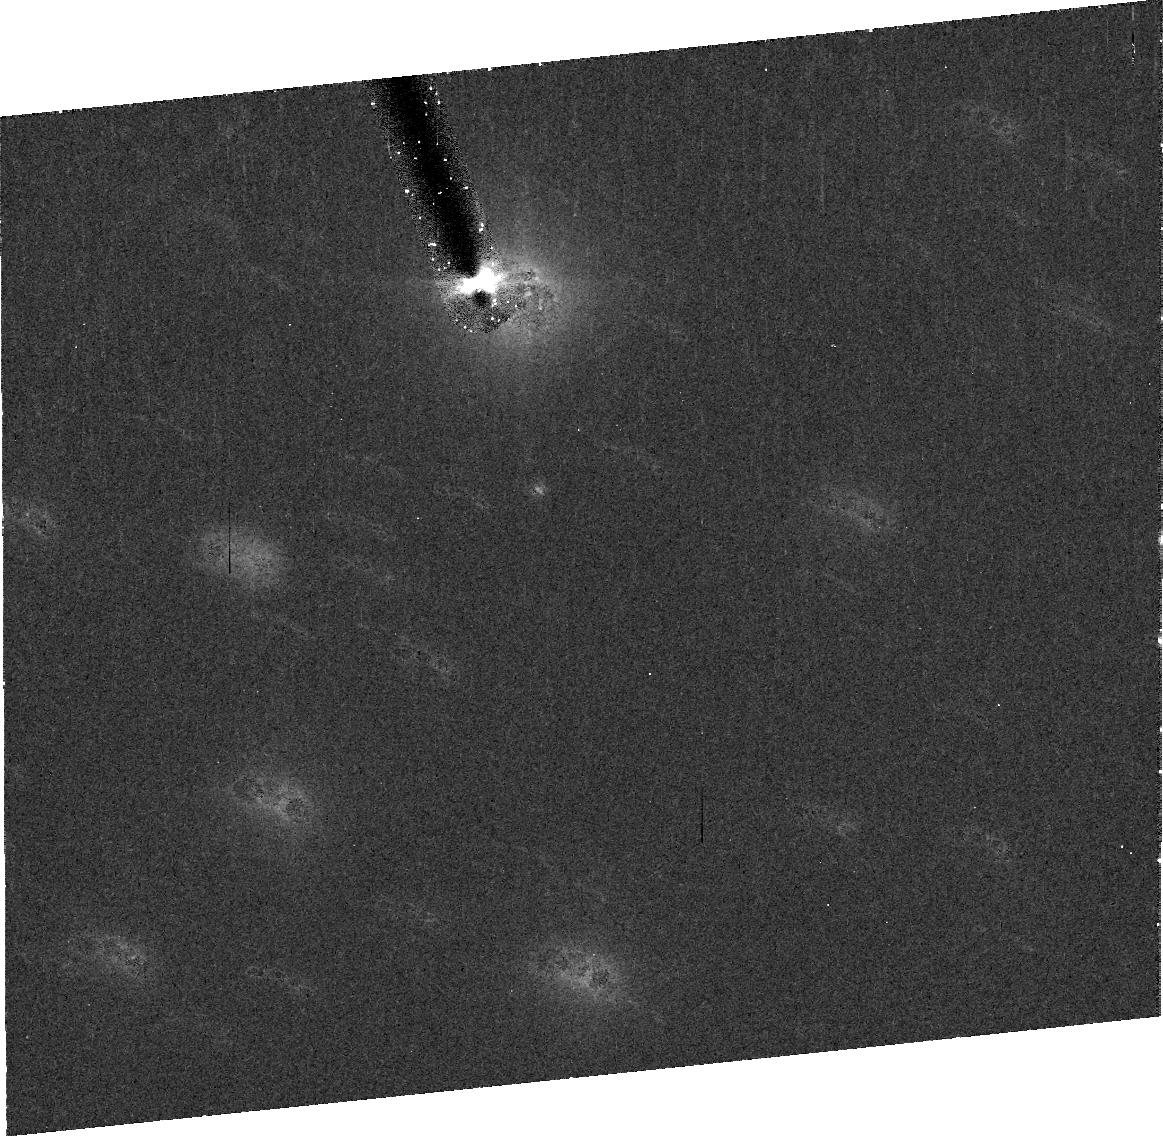
Target: 03LD9. Instrument: ACS/HRC. Filter: CLEAR1S. Exposure: 20 min. Observation ID: j9fwb0010

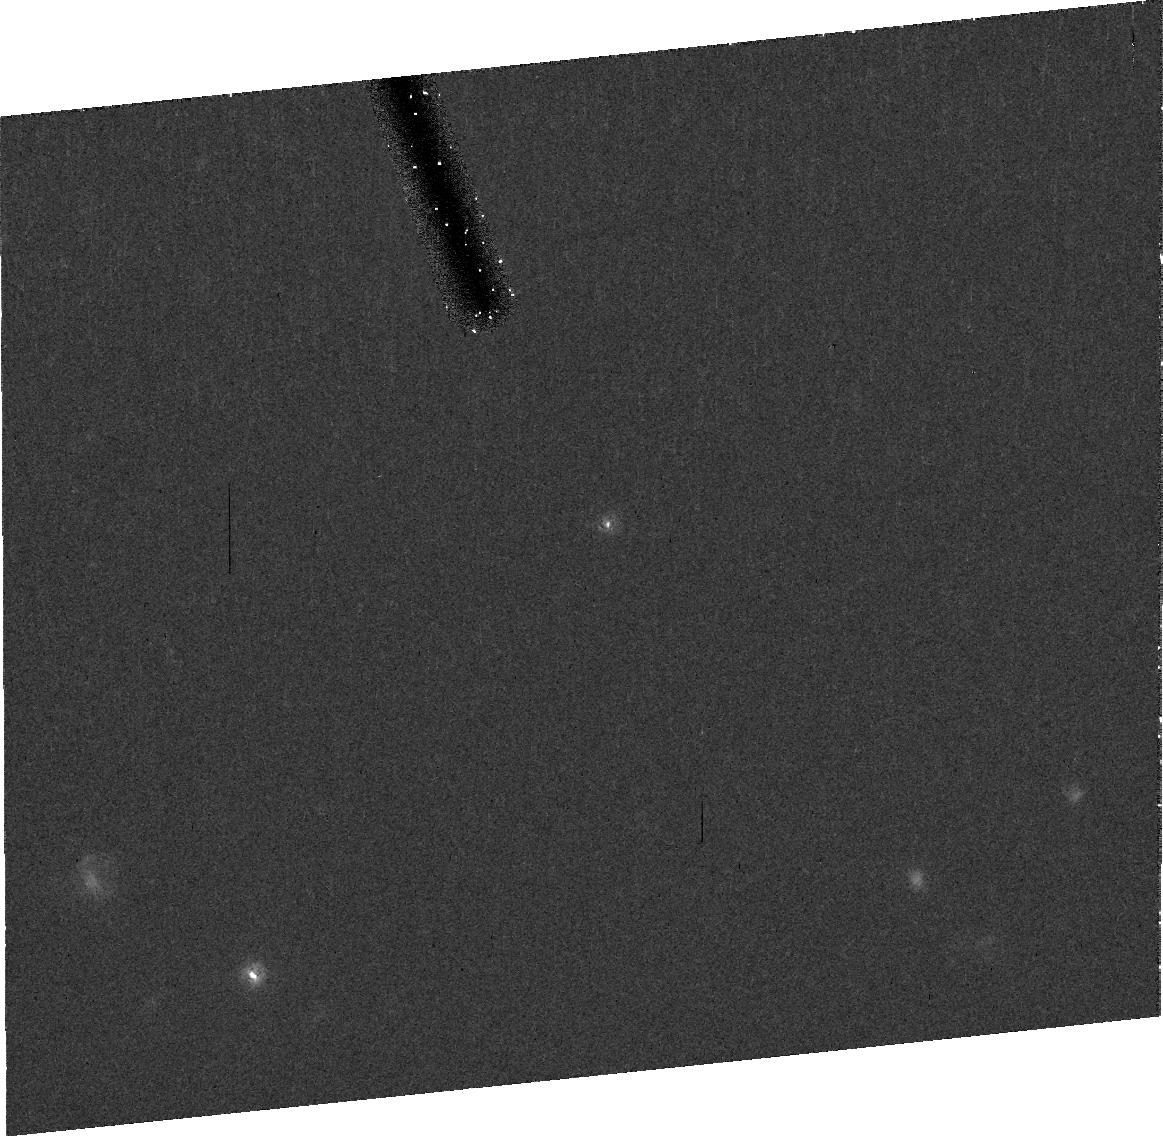
Target: 01QF298. Instrument: ACS/HRC. Filter: CLEAR1S. Exposure: 20 min. Observation ID: j9fwa7010

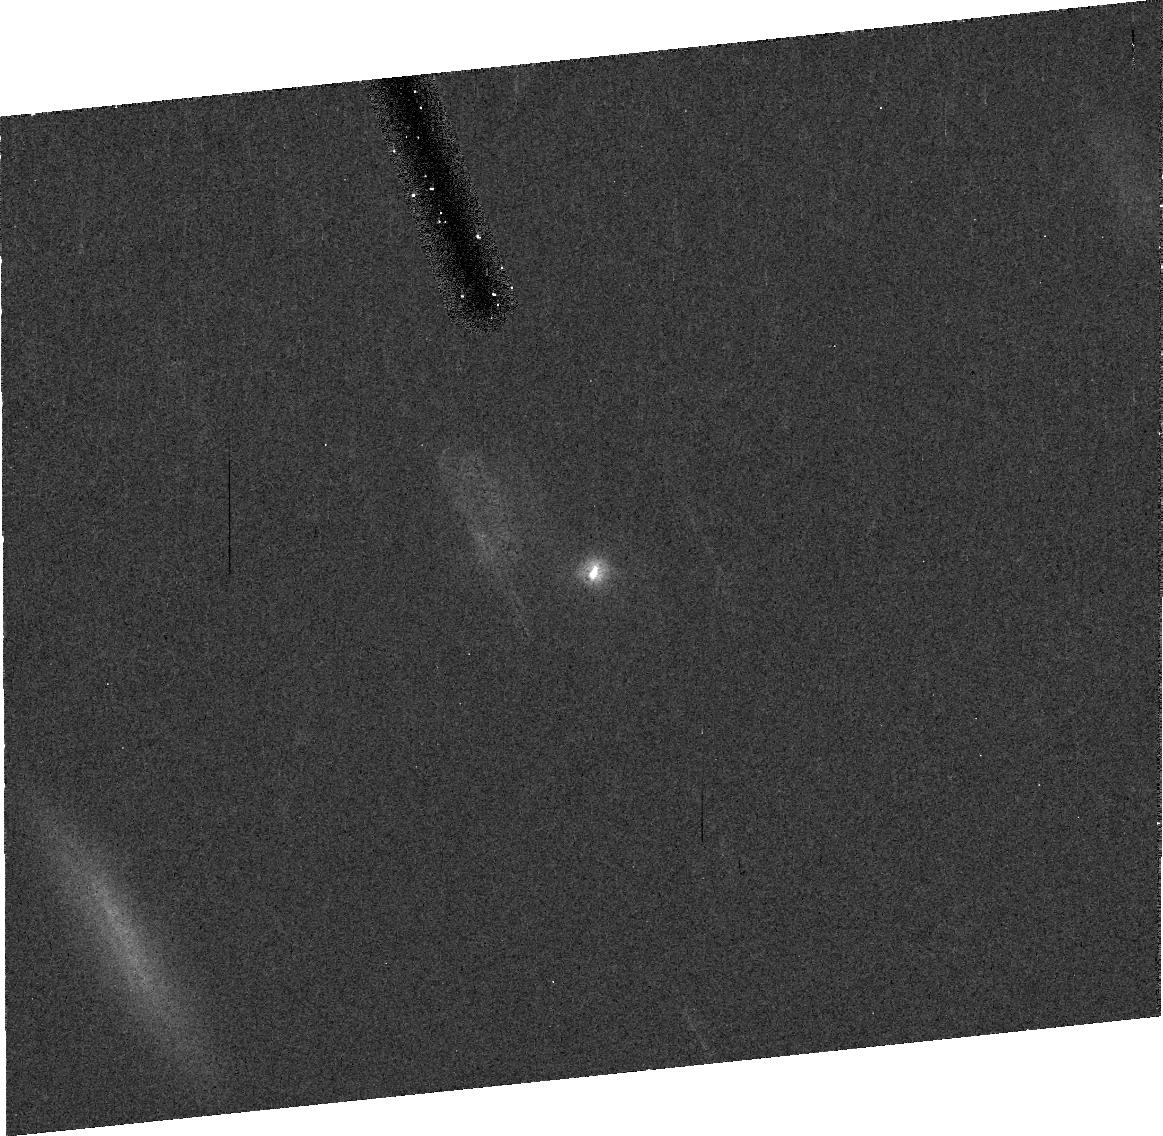
Target: 42355. Instrument: ACS/HRC. Filter: CLEAR1S. Exposure: 20 min. Observation ID: j9fwd5010

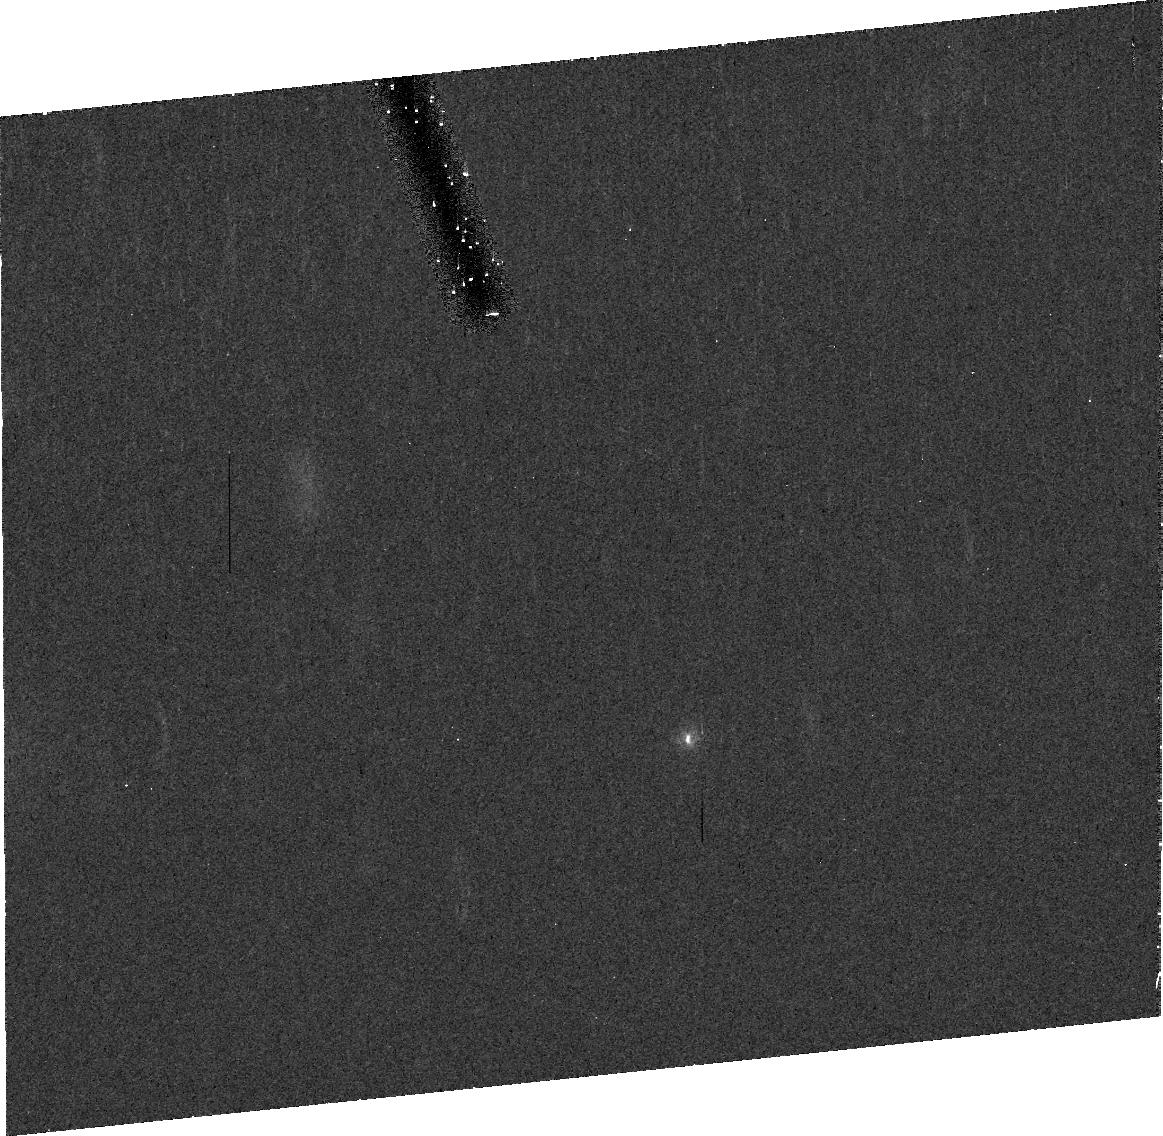
Target: 02KW14. Instrument: ACS/HRC. Filter: CLEAR1S. Exposure: 20 min. Observation ID: j9fwg5010

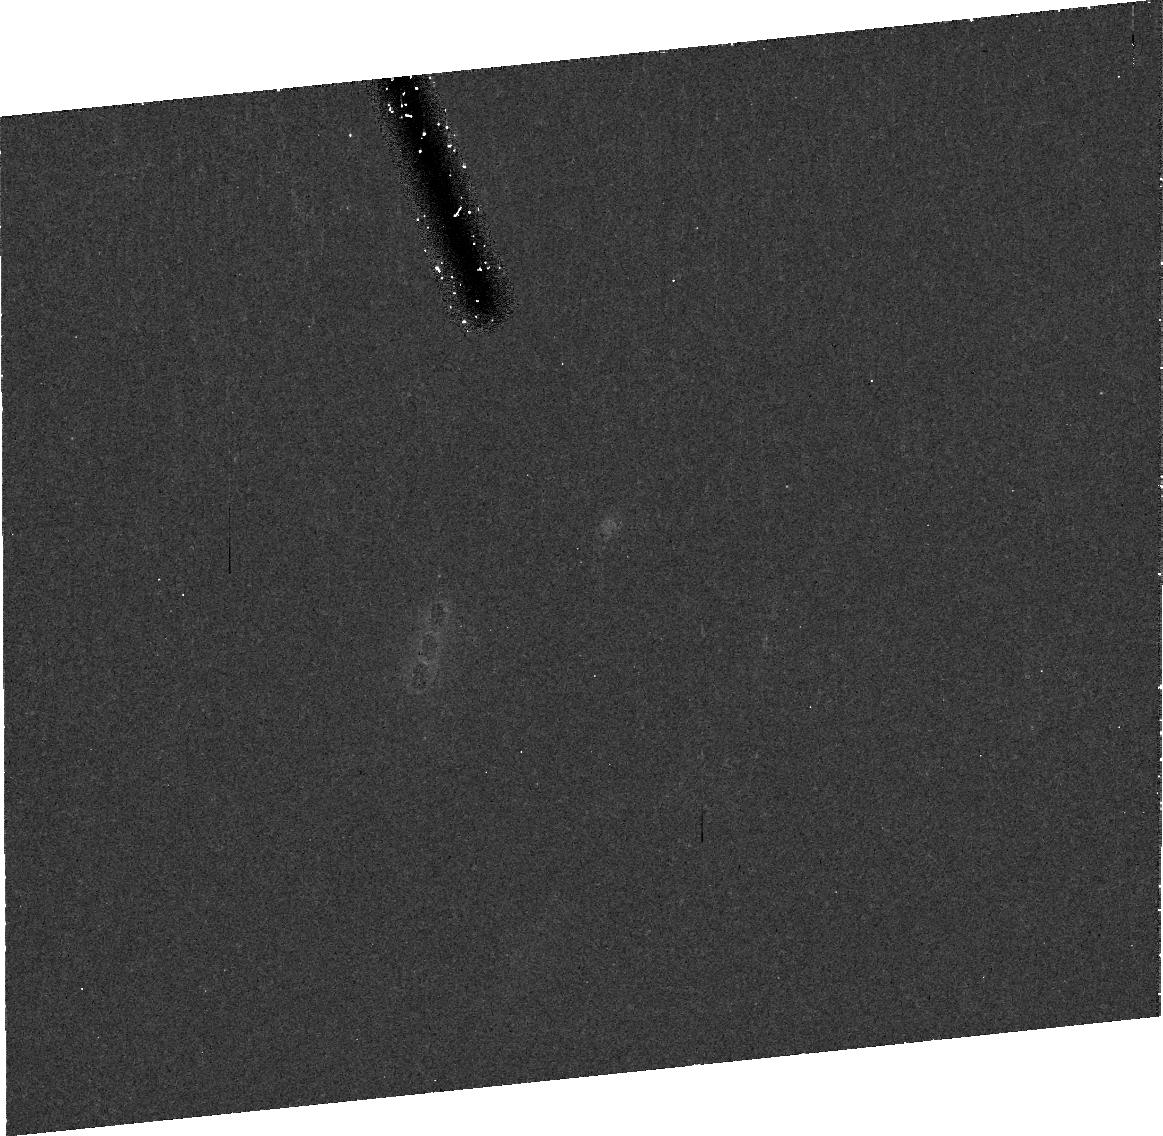
Target: 00WK183. Instrument: ACS/HRC. Filter: CLEAR1S. Exposure: 25 min. Observation ID: j9fw59010

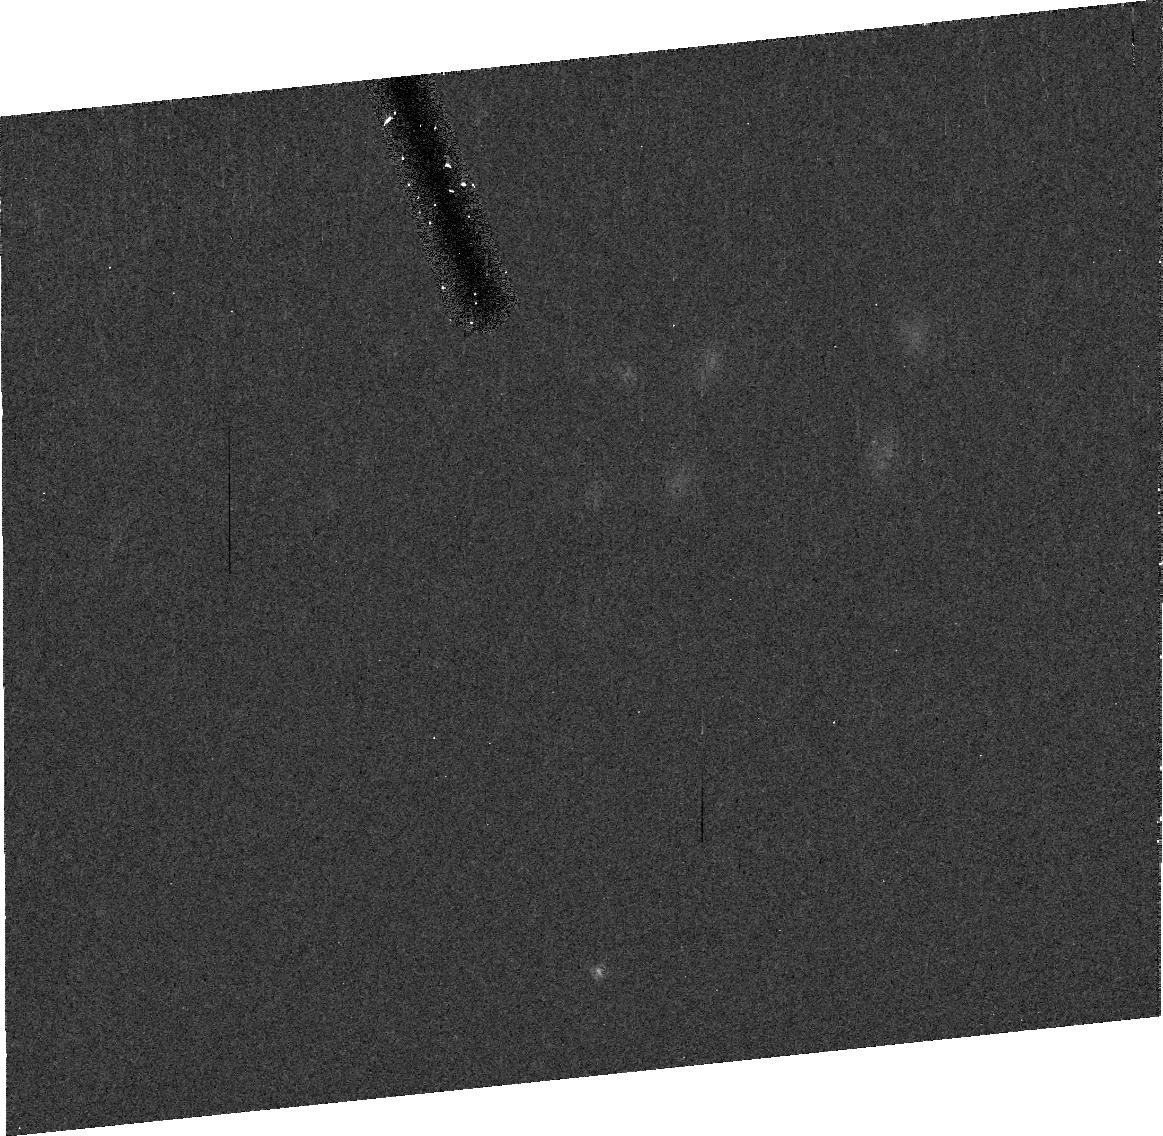
Target: 02CX154. Instrument: ACS/HRC. Filter: CLEAR1S. Exposure: 20 min. Observation ID: j9fwd8010

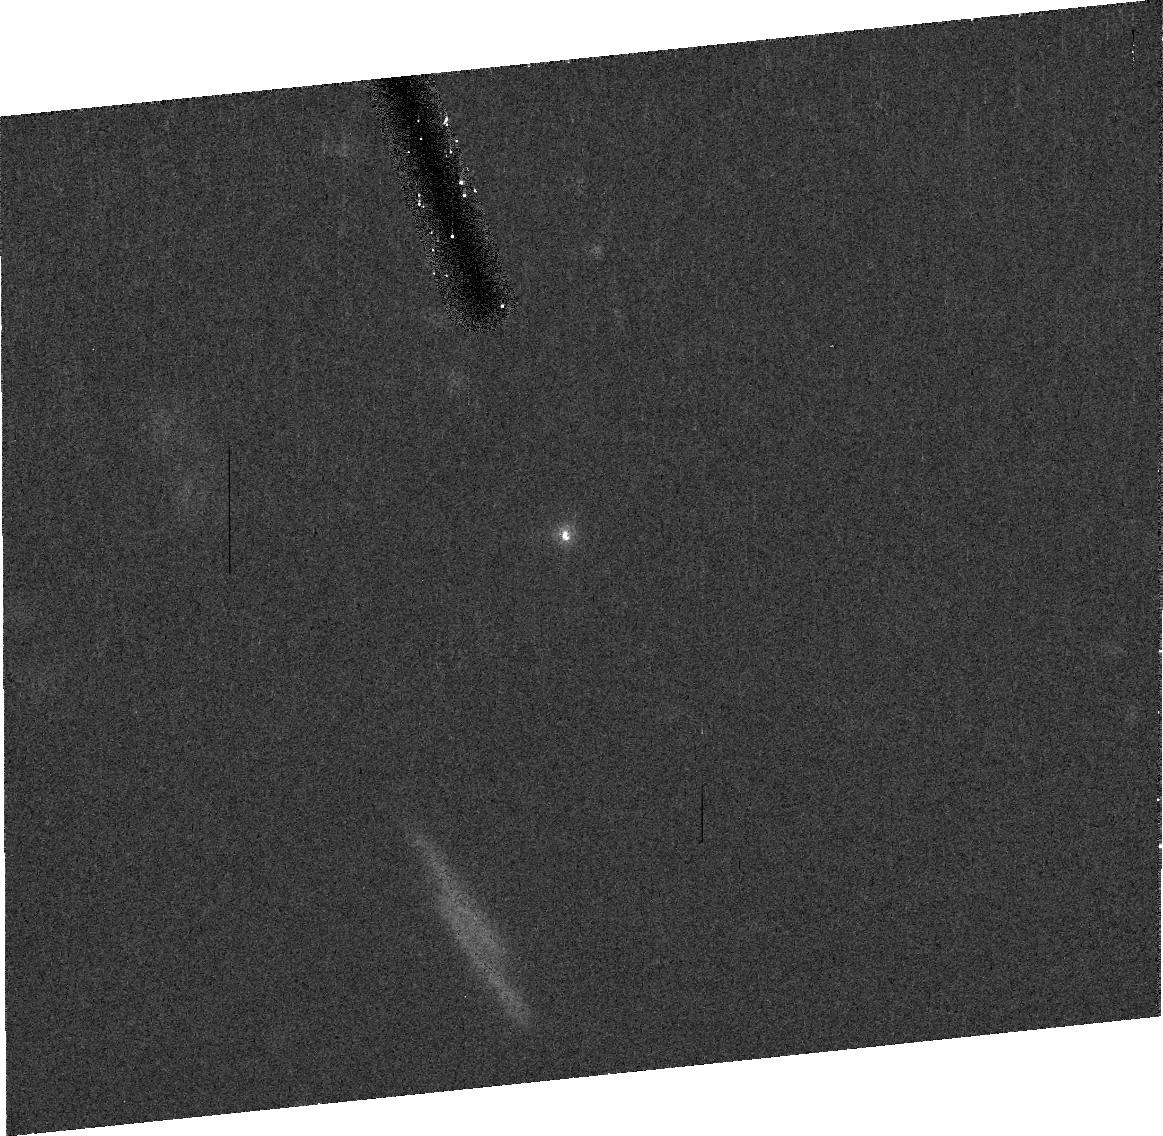
Target: 44594. Instrument: ACS/HRC. Filter: CLEAR1S. Exposure: 20 min. Observation ID: j9fw32010

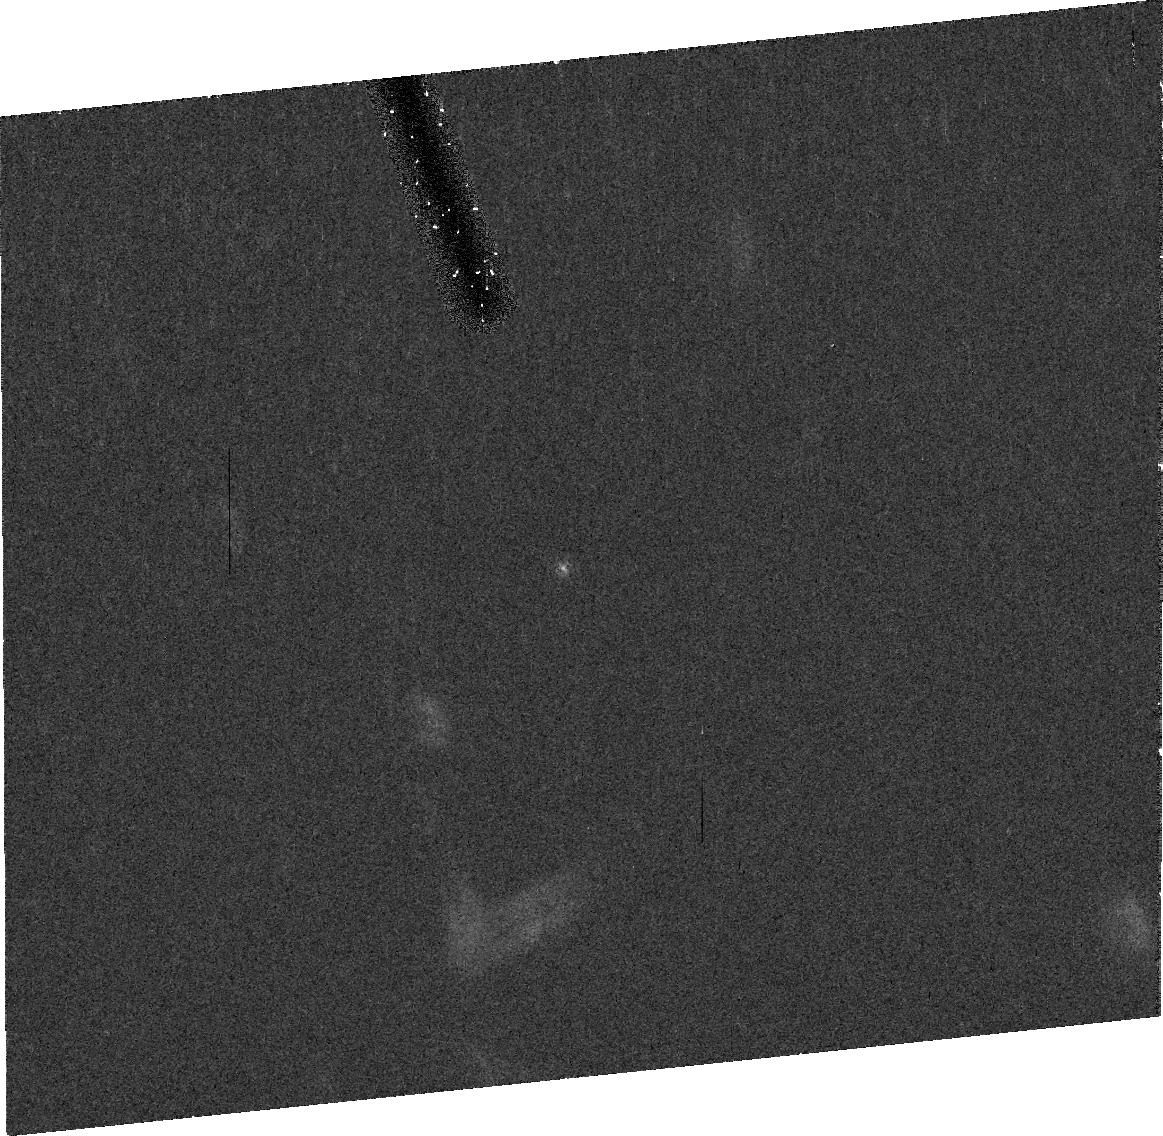
Target: 01FL185. Instrument: ACS/HRC. Filter: CLEAR1S. Exposure: 20 min. Observation ID: j9fw69010

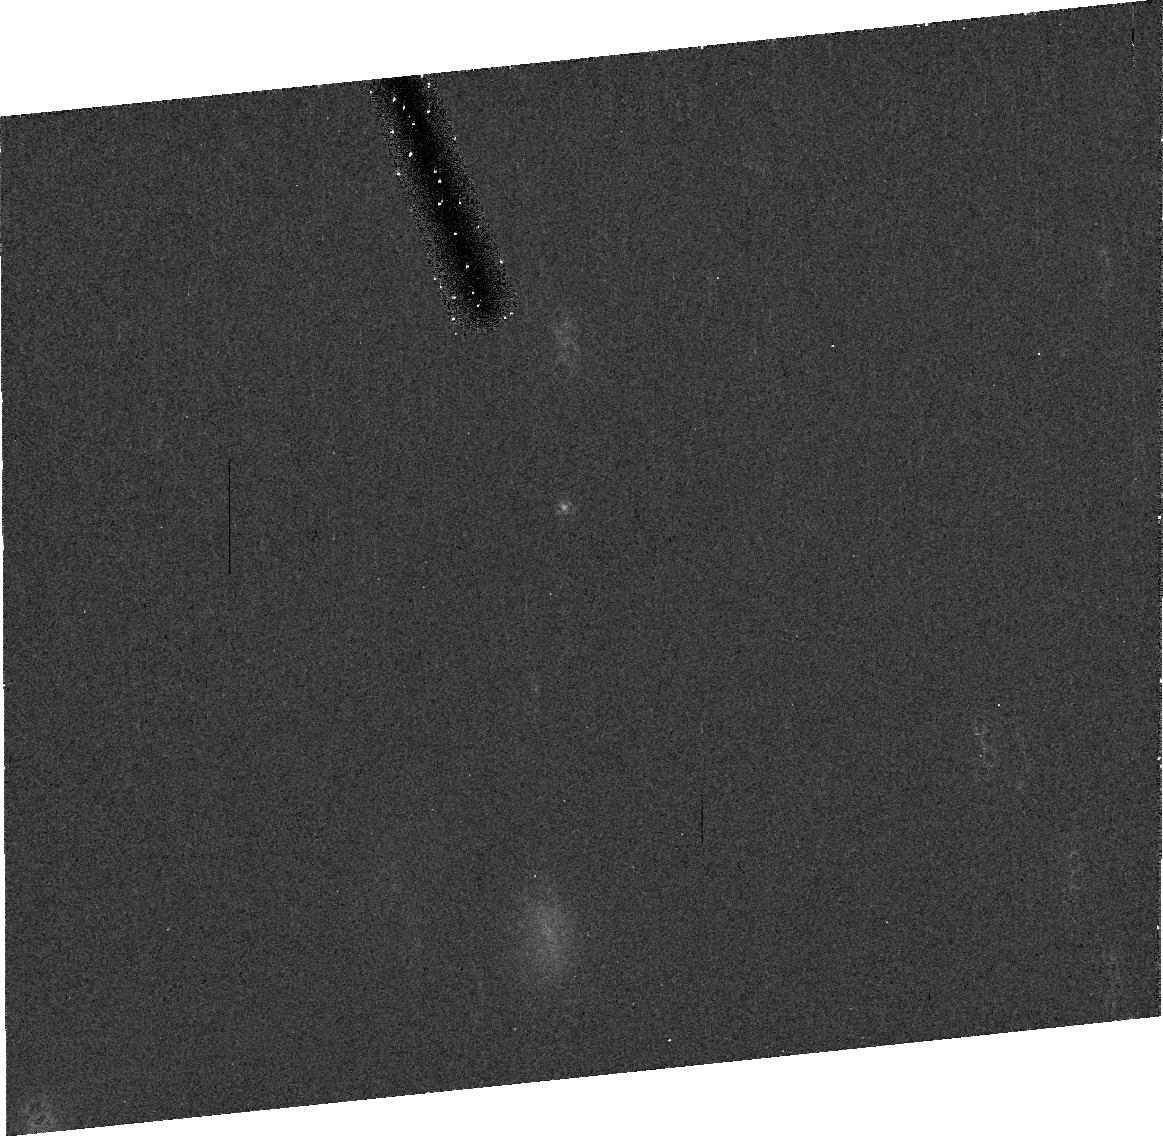
Target: 01KN77. Instrument: ACS/HRC. Filter: CLEAR1S. Exposure: 20 min. Observation ID: j9fw94010

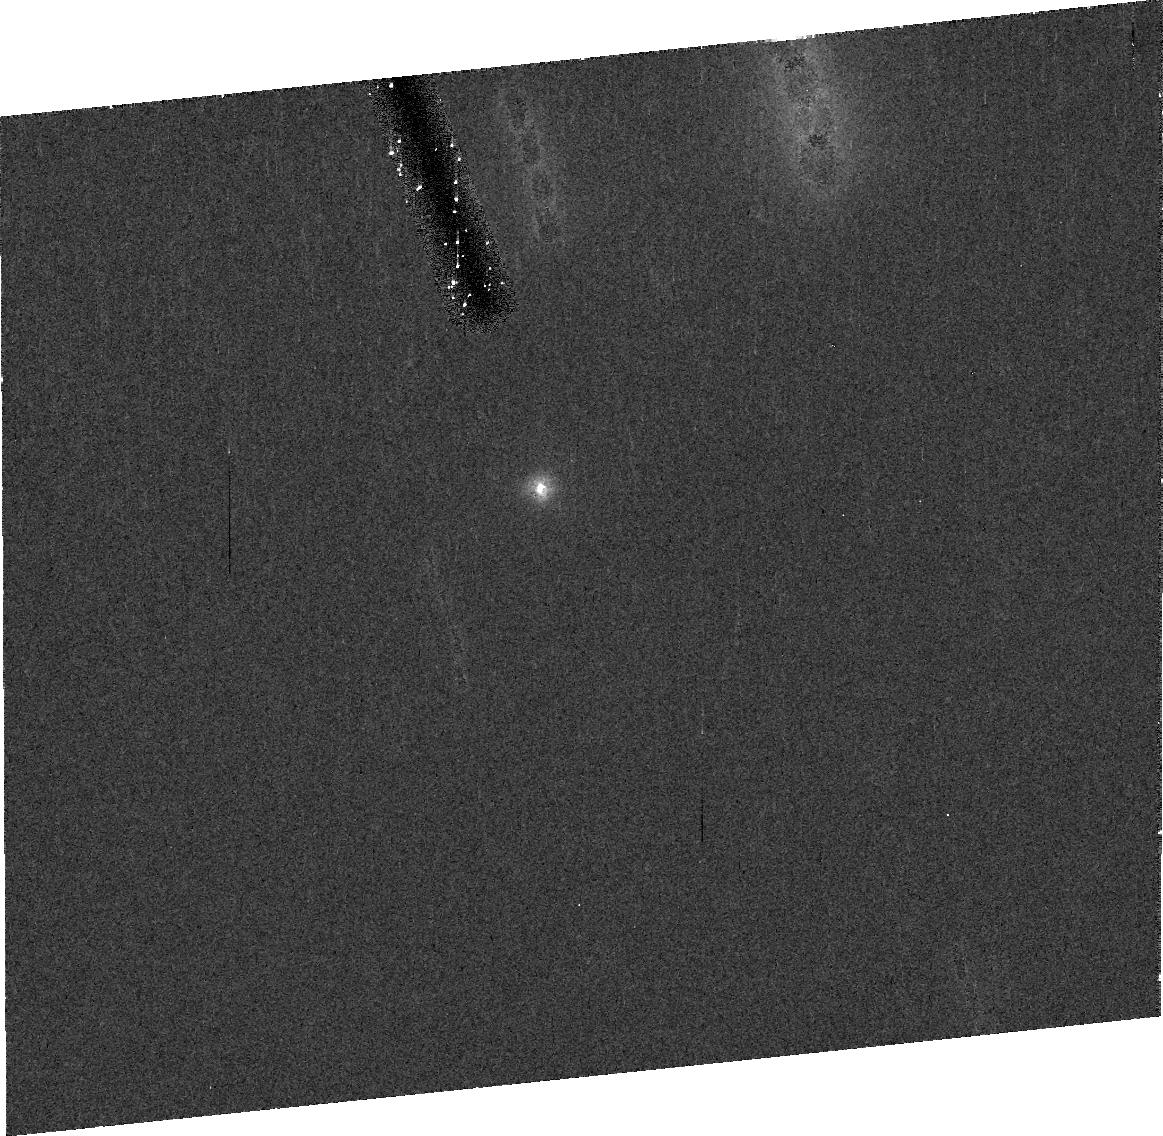
Target: 83982. Instrument: ACS/HRC. Filter: CLEAR1S. Exposure: 20 min. Observation ID: j9fwf6010

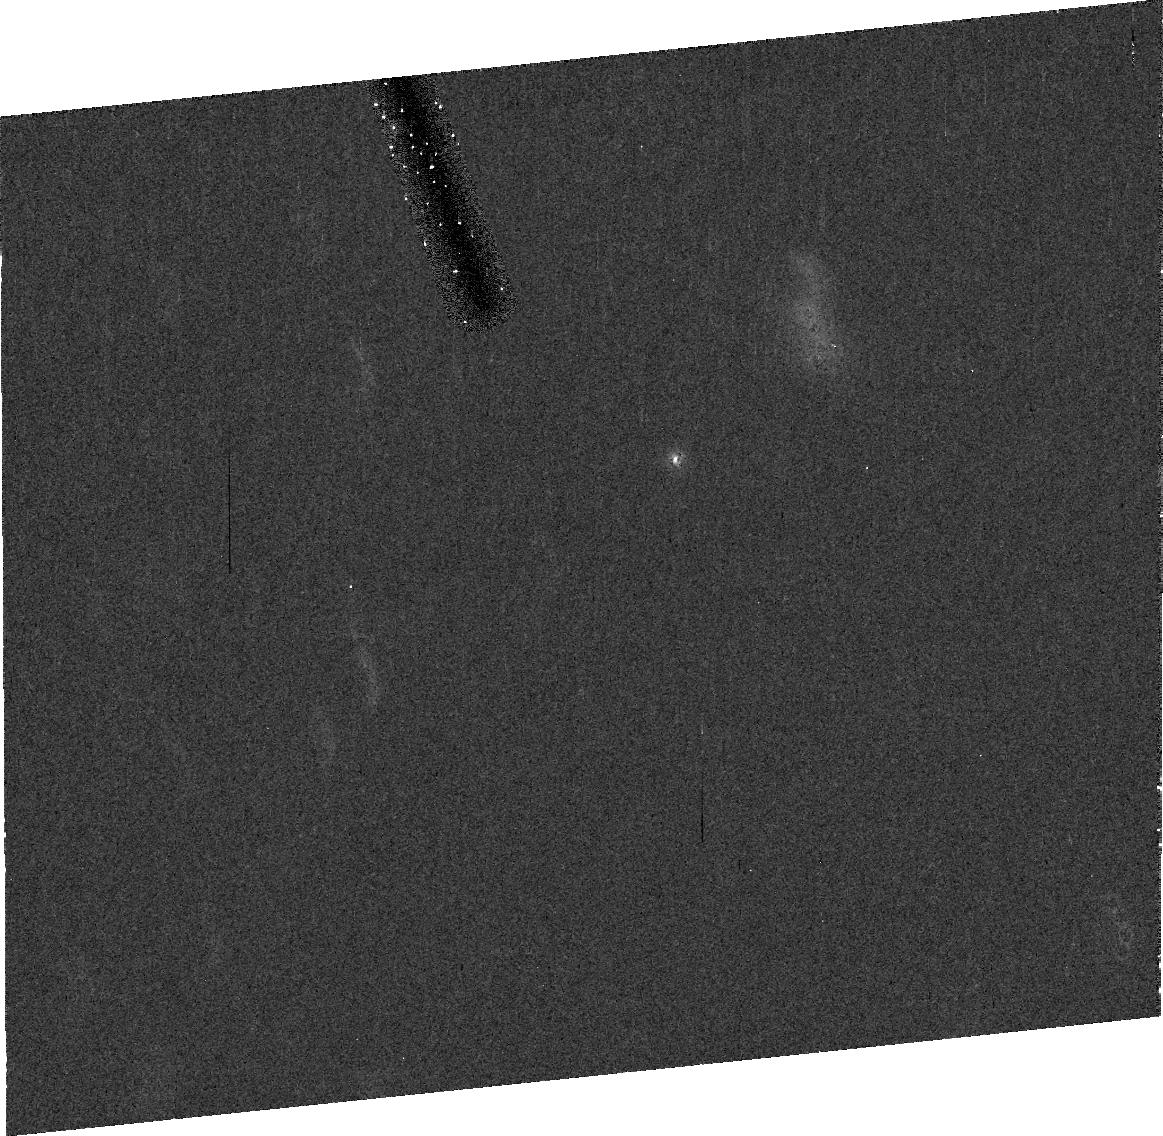
Target: 01CZ31. Instrument: ACS/HRC. Filter: CLEAR1S. Exposure: 20 min. Observation ID: j9fw65010

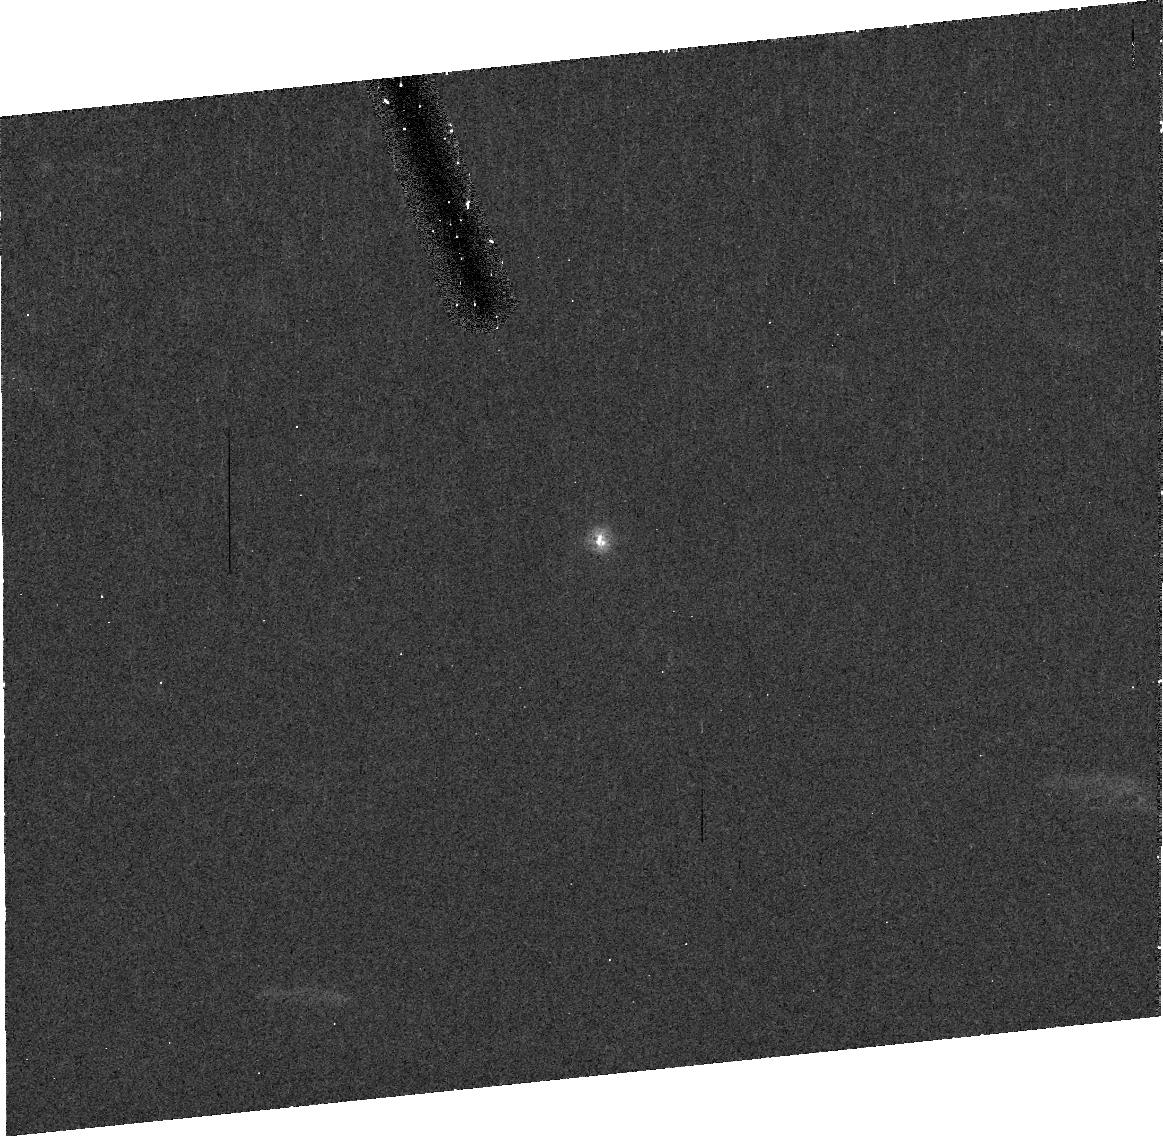
Target: 65489. Instrument: ACS/HRC. Filter: CLEAR1S. Exposure: 20 min. Observation ID: j9fwk7010

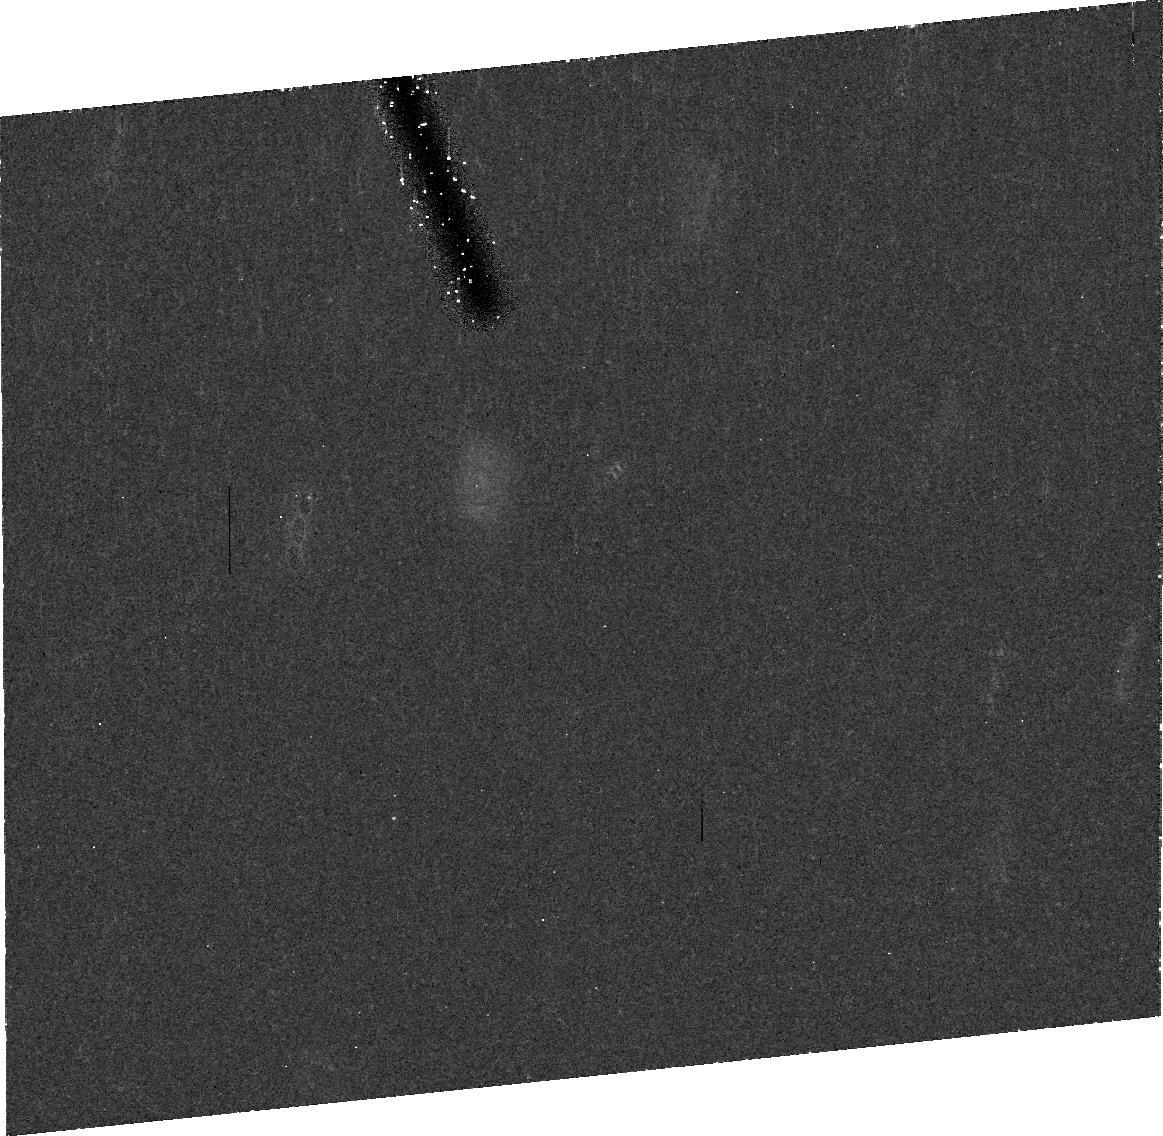
Target: 01QP297. Instrument: ACS/HRC. Filter: CLEAR1S. Exposure: 25 min. Observation ID: j9fwb1010

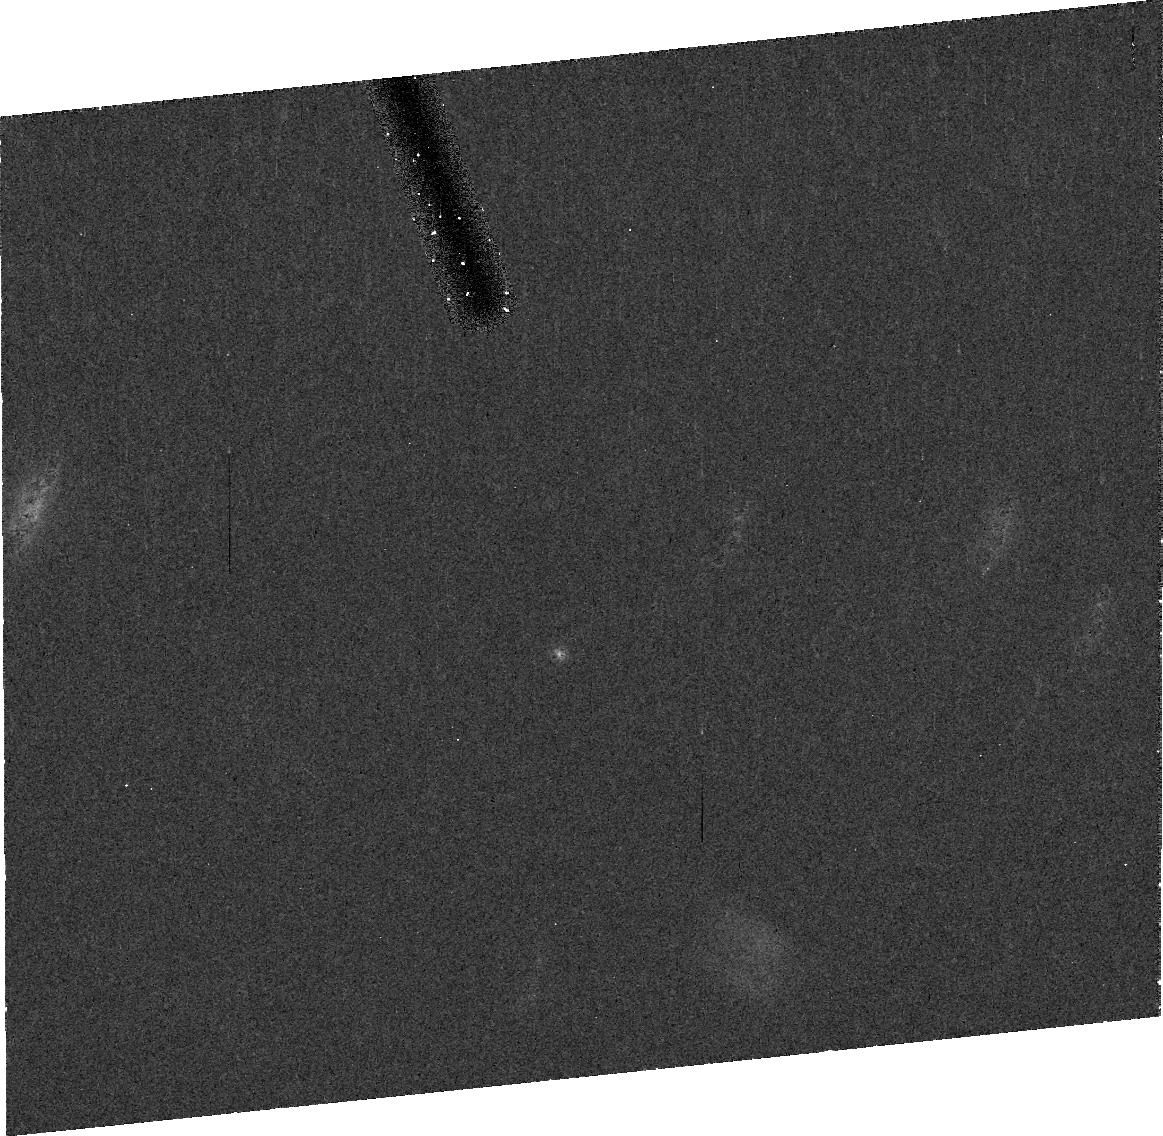
Target: 02GG32. Instrument: ACS/HRC. Filter: CLEAR1S. Exposure: 20 min. Observation ID: j9fwf2010

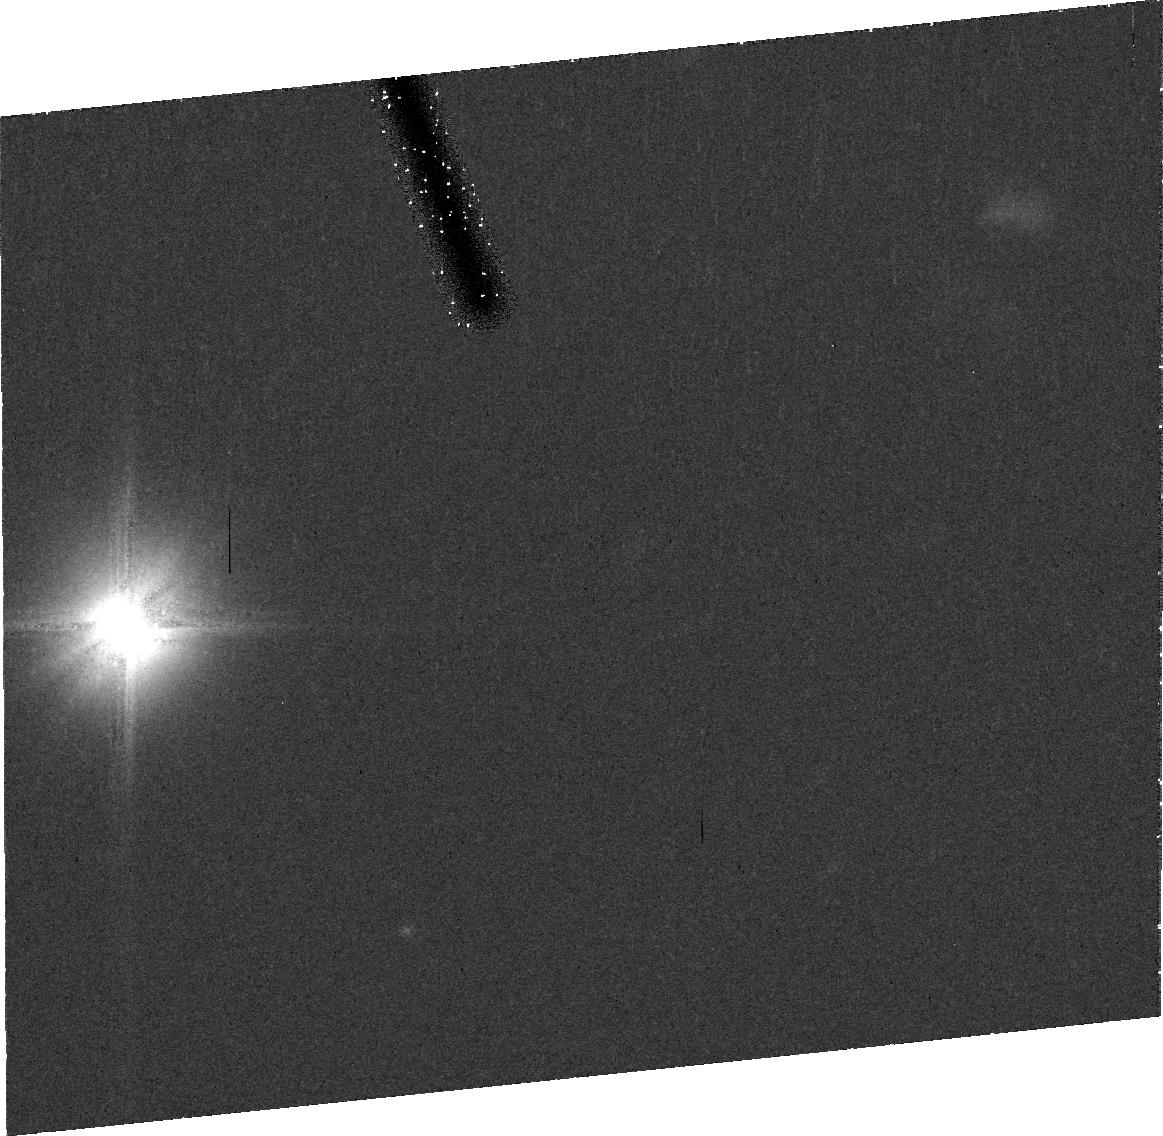
Target: 00PF30. Instrument: ACS/HRC. Filter: CLEAR1S. Exposure: 20 min. Observation ID: j9fwc5010

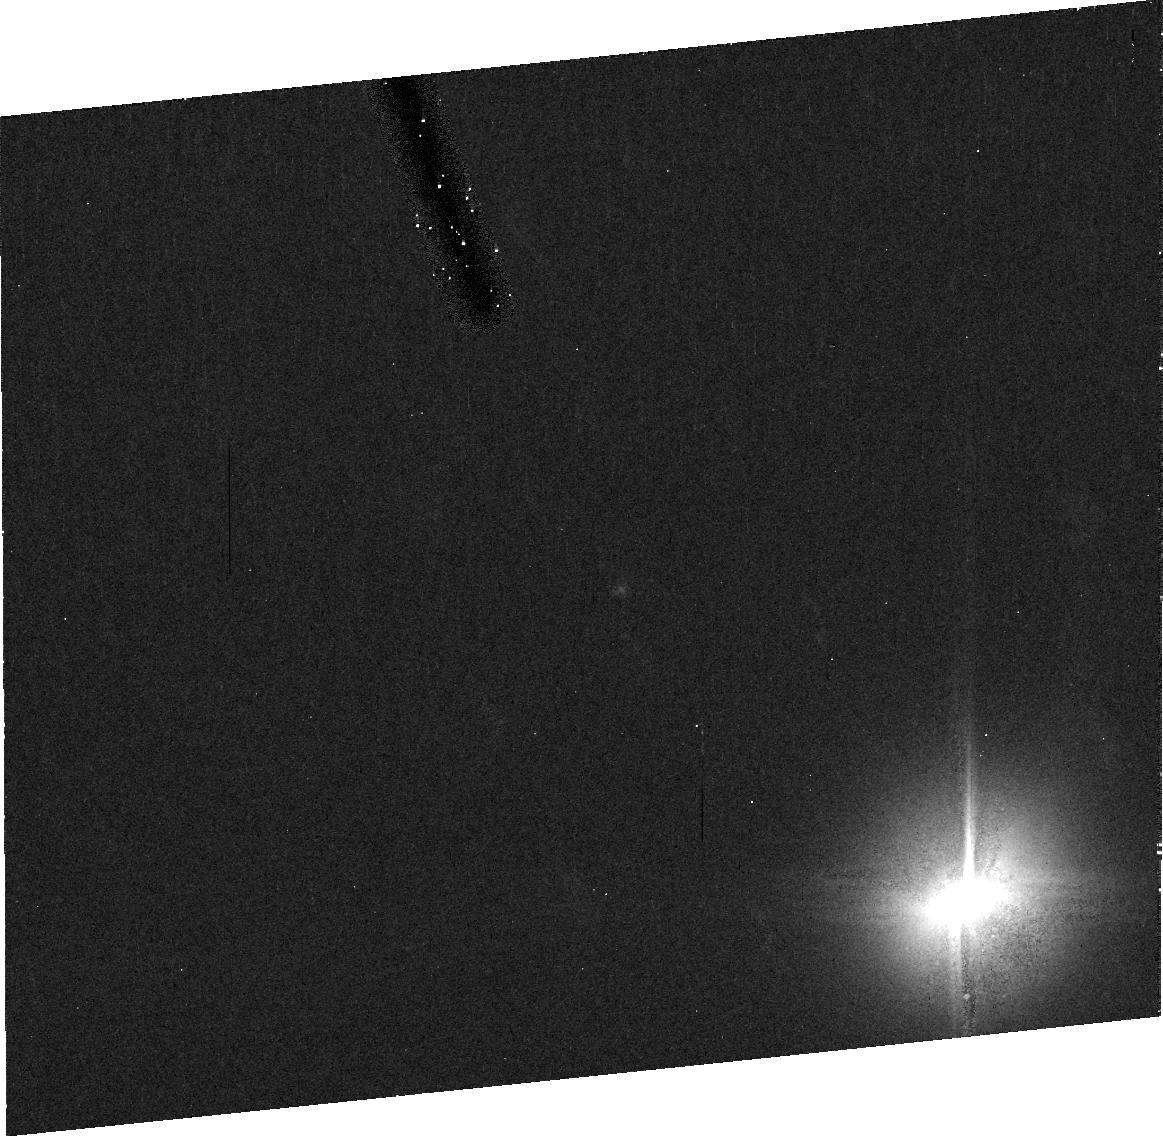
Target: 00OY51. Instrument: ACS/HRC. Filter: CLEAR1S. Exposure: 20 min. Observation ID: j9fw90010

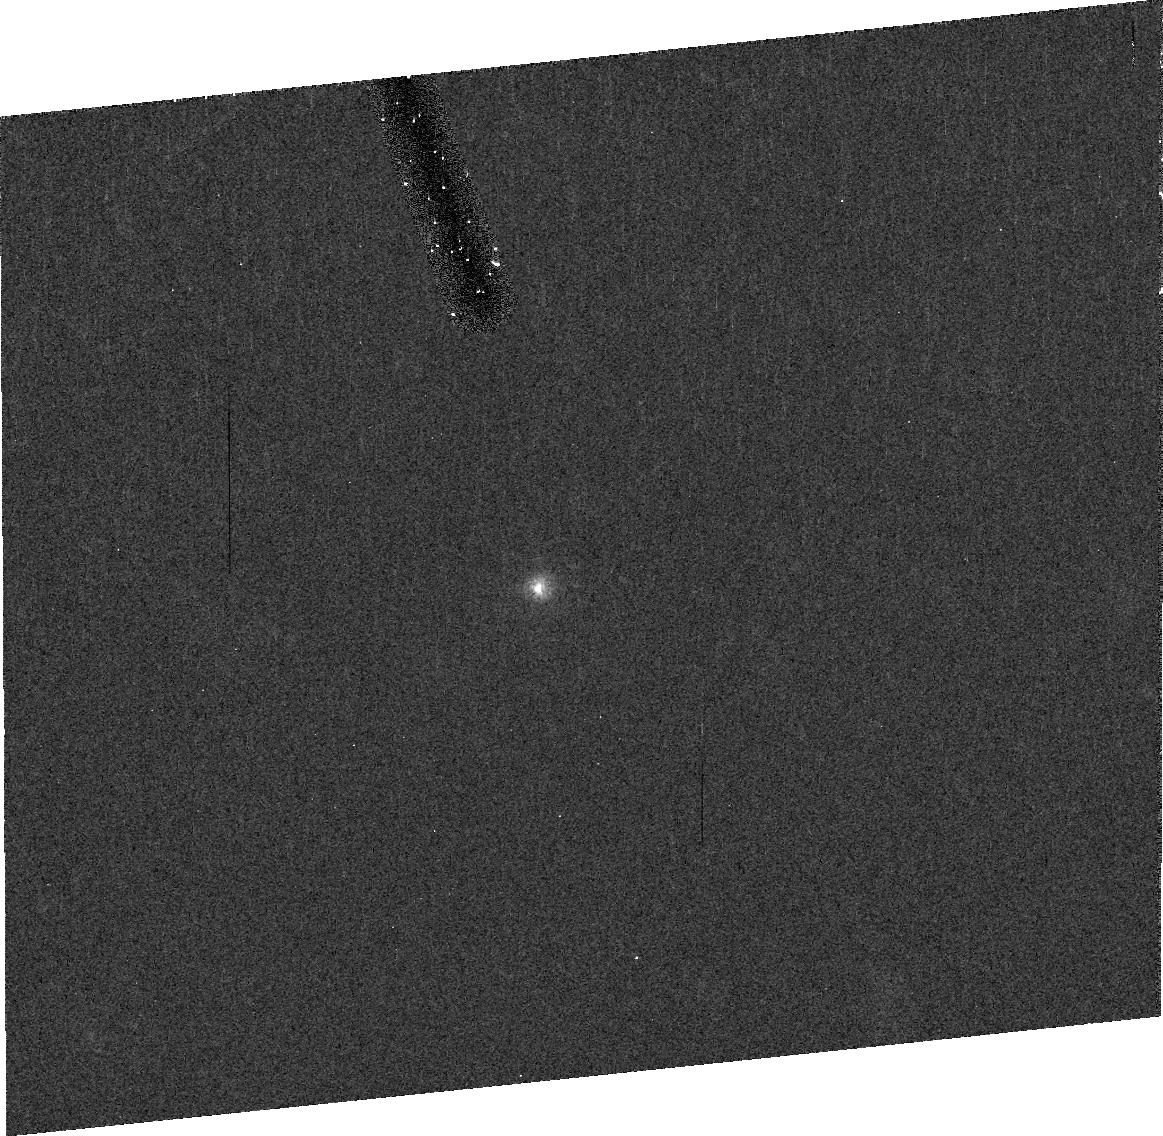
Target: 04SB60. Instrument: ACS/HRC. Filter: CLEAR1S. Exposure: 20 min. Observation ID: j9fwp0010

Kuiper Belt Binaries: Probes of Early Solar System Evolution (PI: Noll, Keith S.)

Binaries in the Kuiper Belt are a scientific windfall: in them we have relatively fragile test particles which can be used as tracers of the early dynamical evolution of the outer Solar System. We propose a Snapshot program using the ACS/HRC that has a potential discovery efficiency an order of magnitude higher than the HST observations that have already discovered the majority of known transneptunian binaries. By more than doubling the number of observed objects in dynamically hot and cold subpopulations we will be able to answer, with statistical significance, the question of whether these groups differ in the abundance of binaries as a result of their particular dynamical paths into the Kuiper Belt. Today's Kuiper Belt bears the imprints of the final stages of giant-planet building and migration; binaries may offer some of the best preserved evidence of that long-ago era.